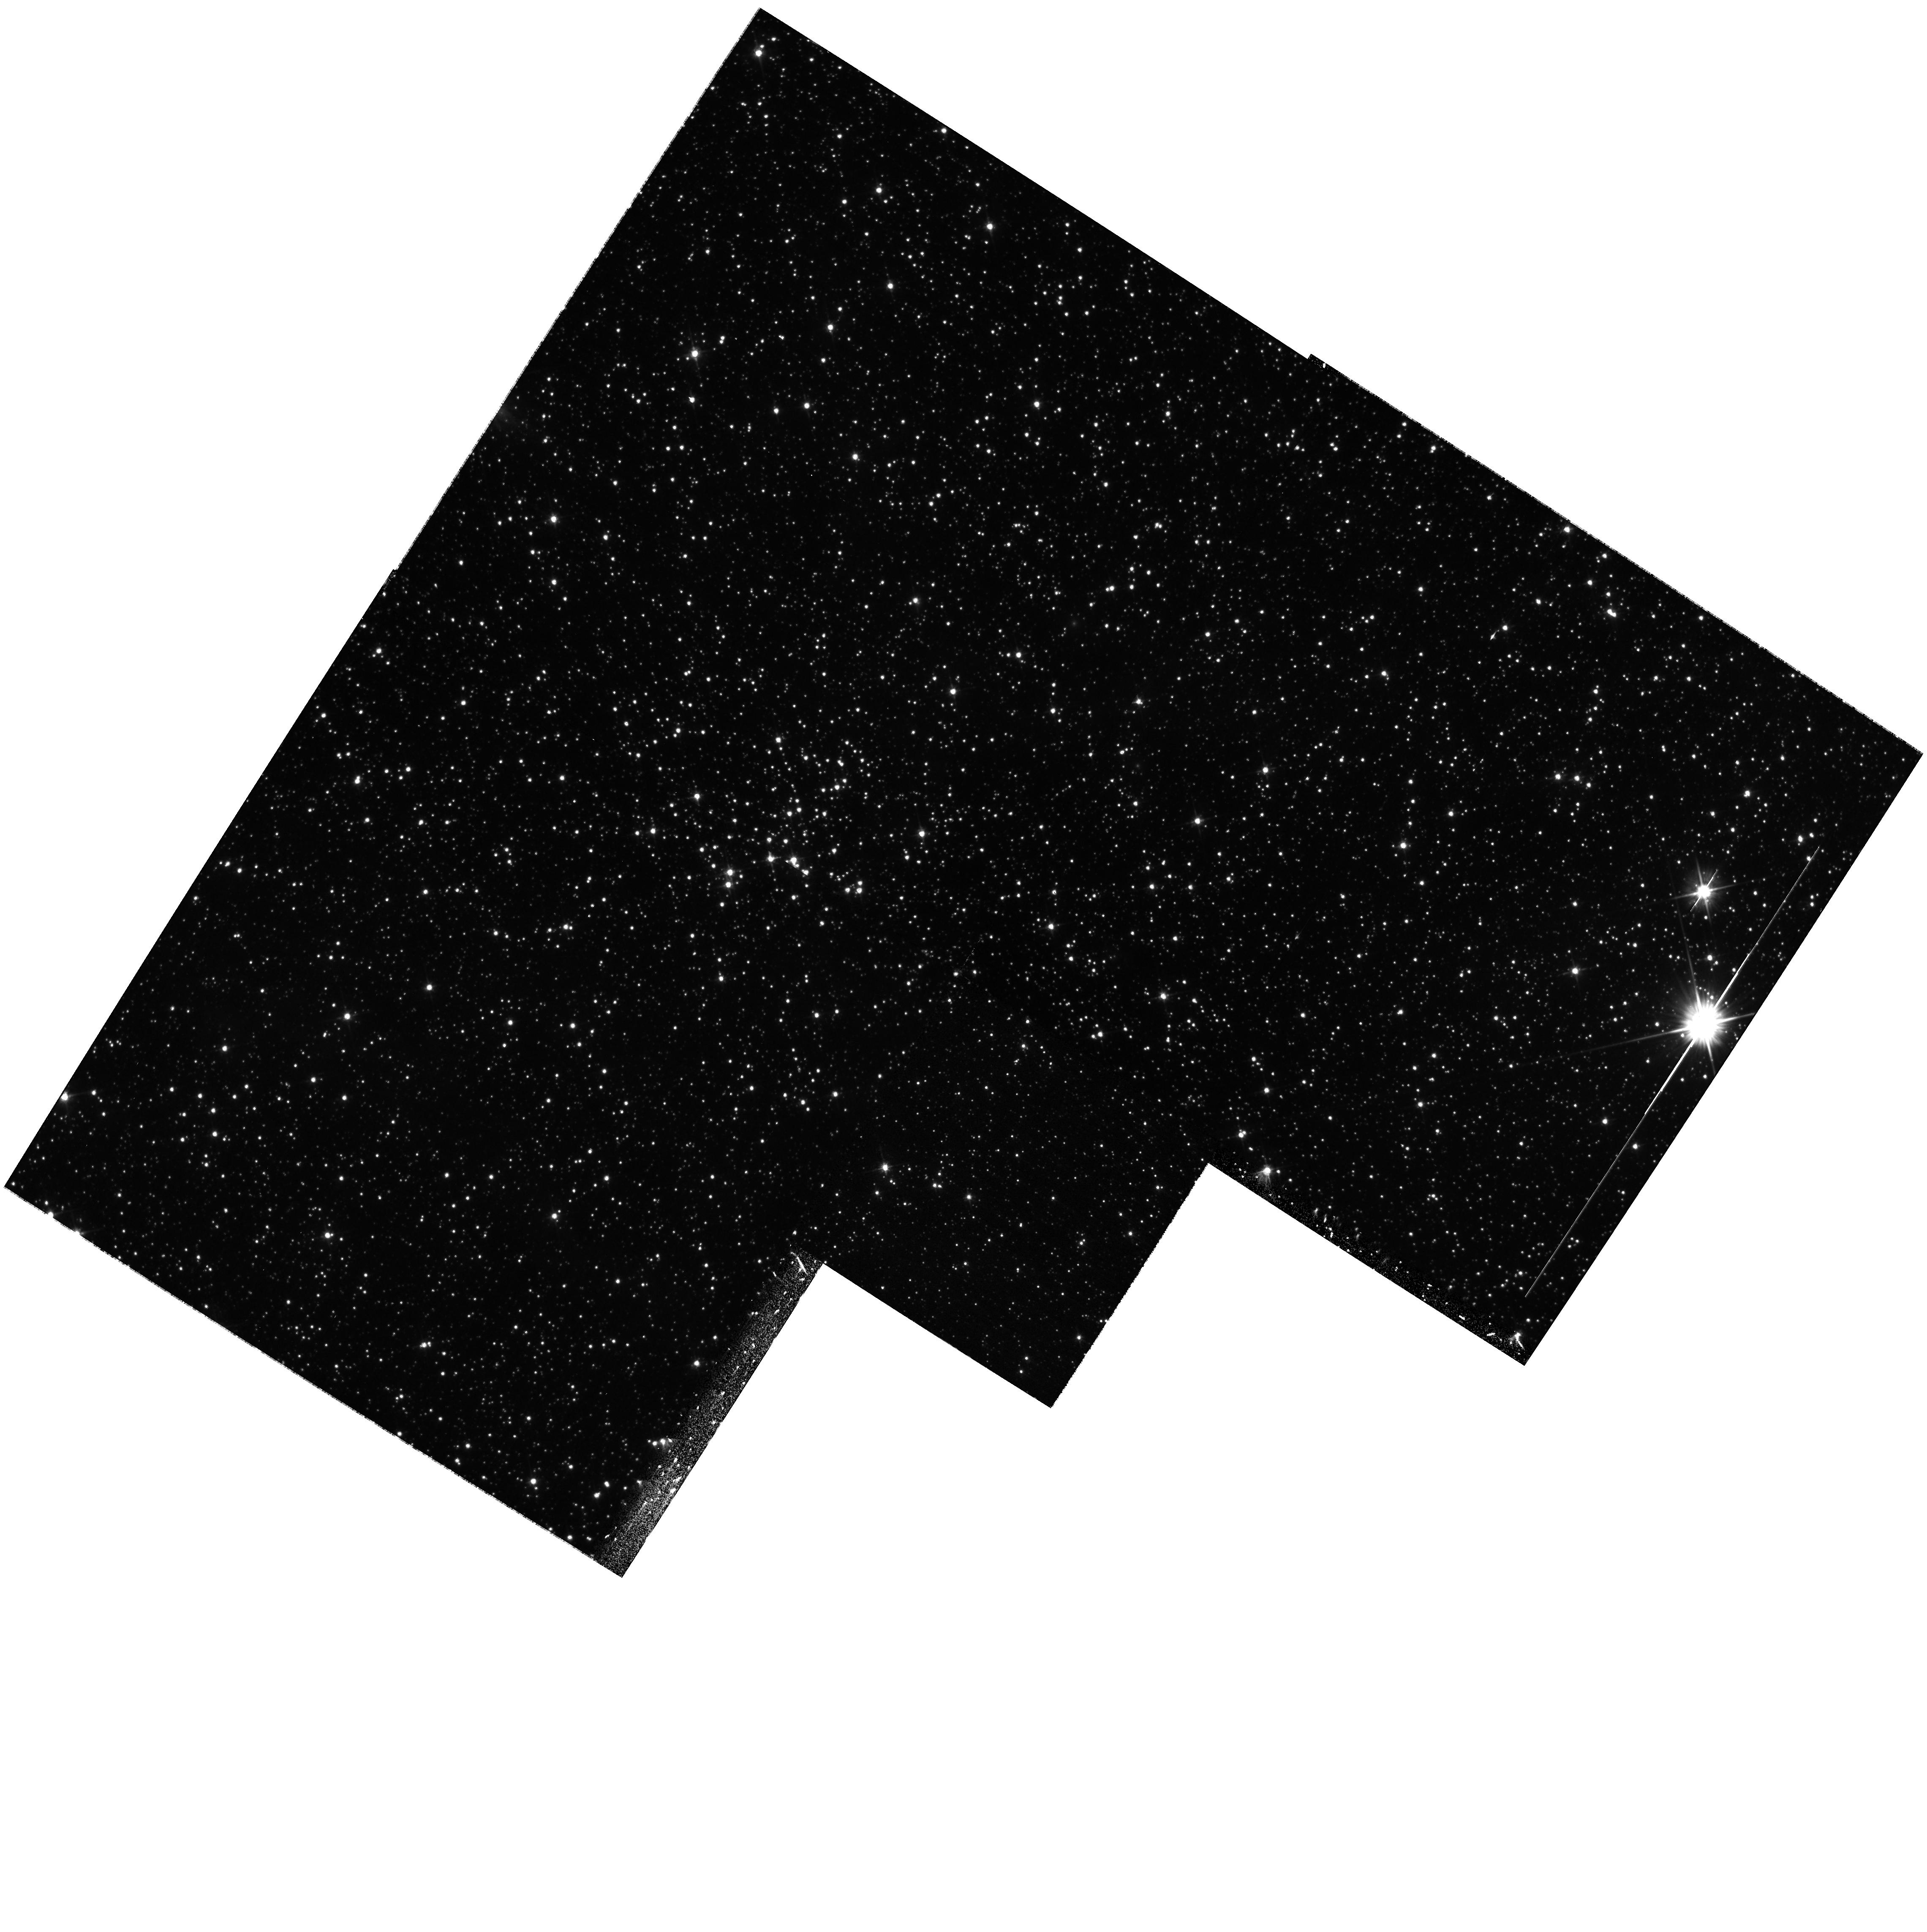
Target: 2004-LMC-976. Instrument: WFPC2/PC. Filter: F555W. Exposure: 17 min. Observation ID: hst_10903_03_wfpc2_pc_f555w_u9px03

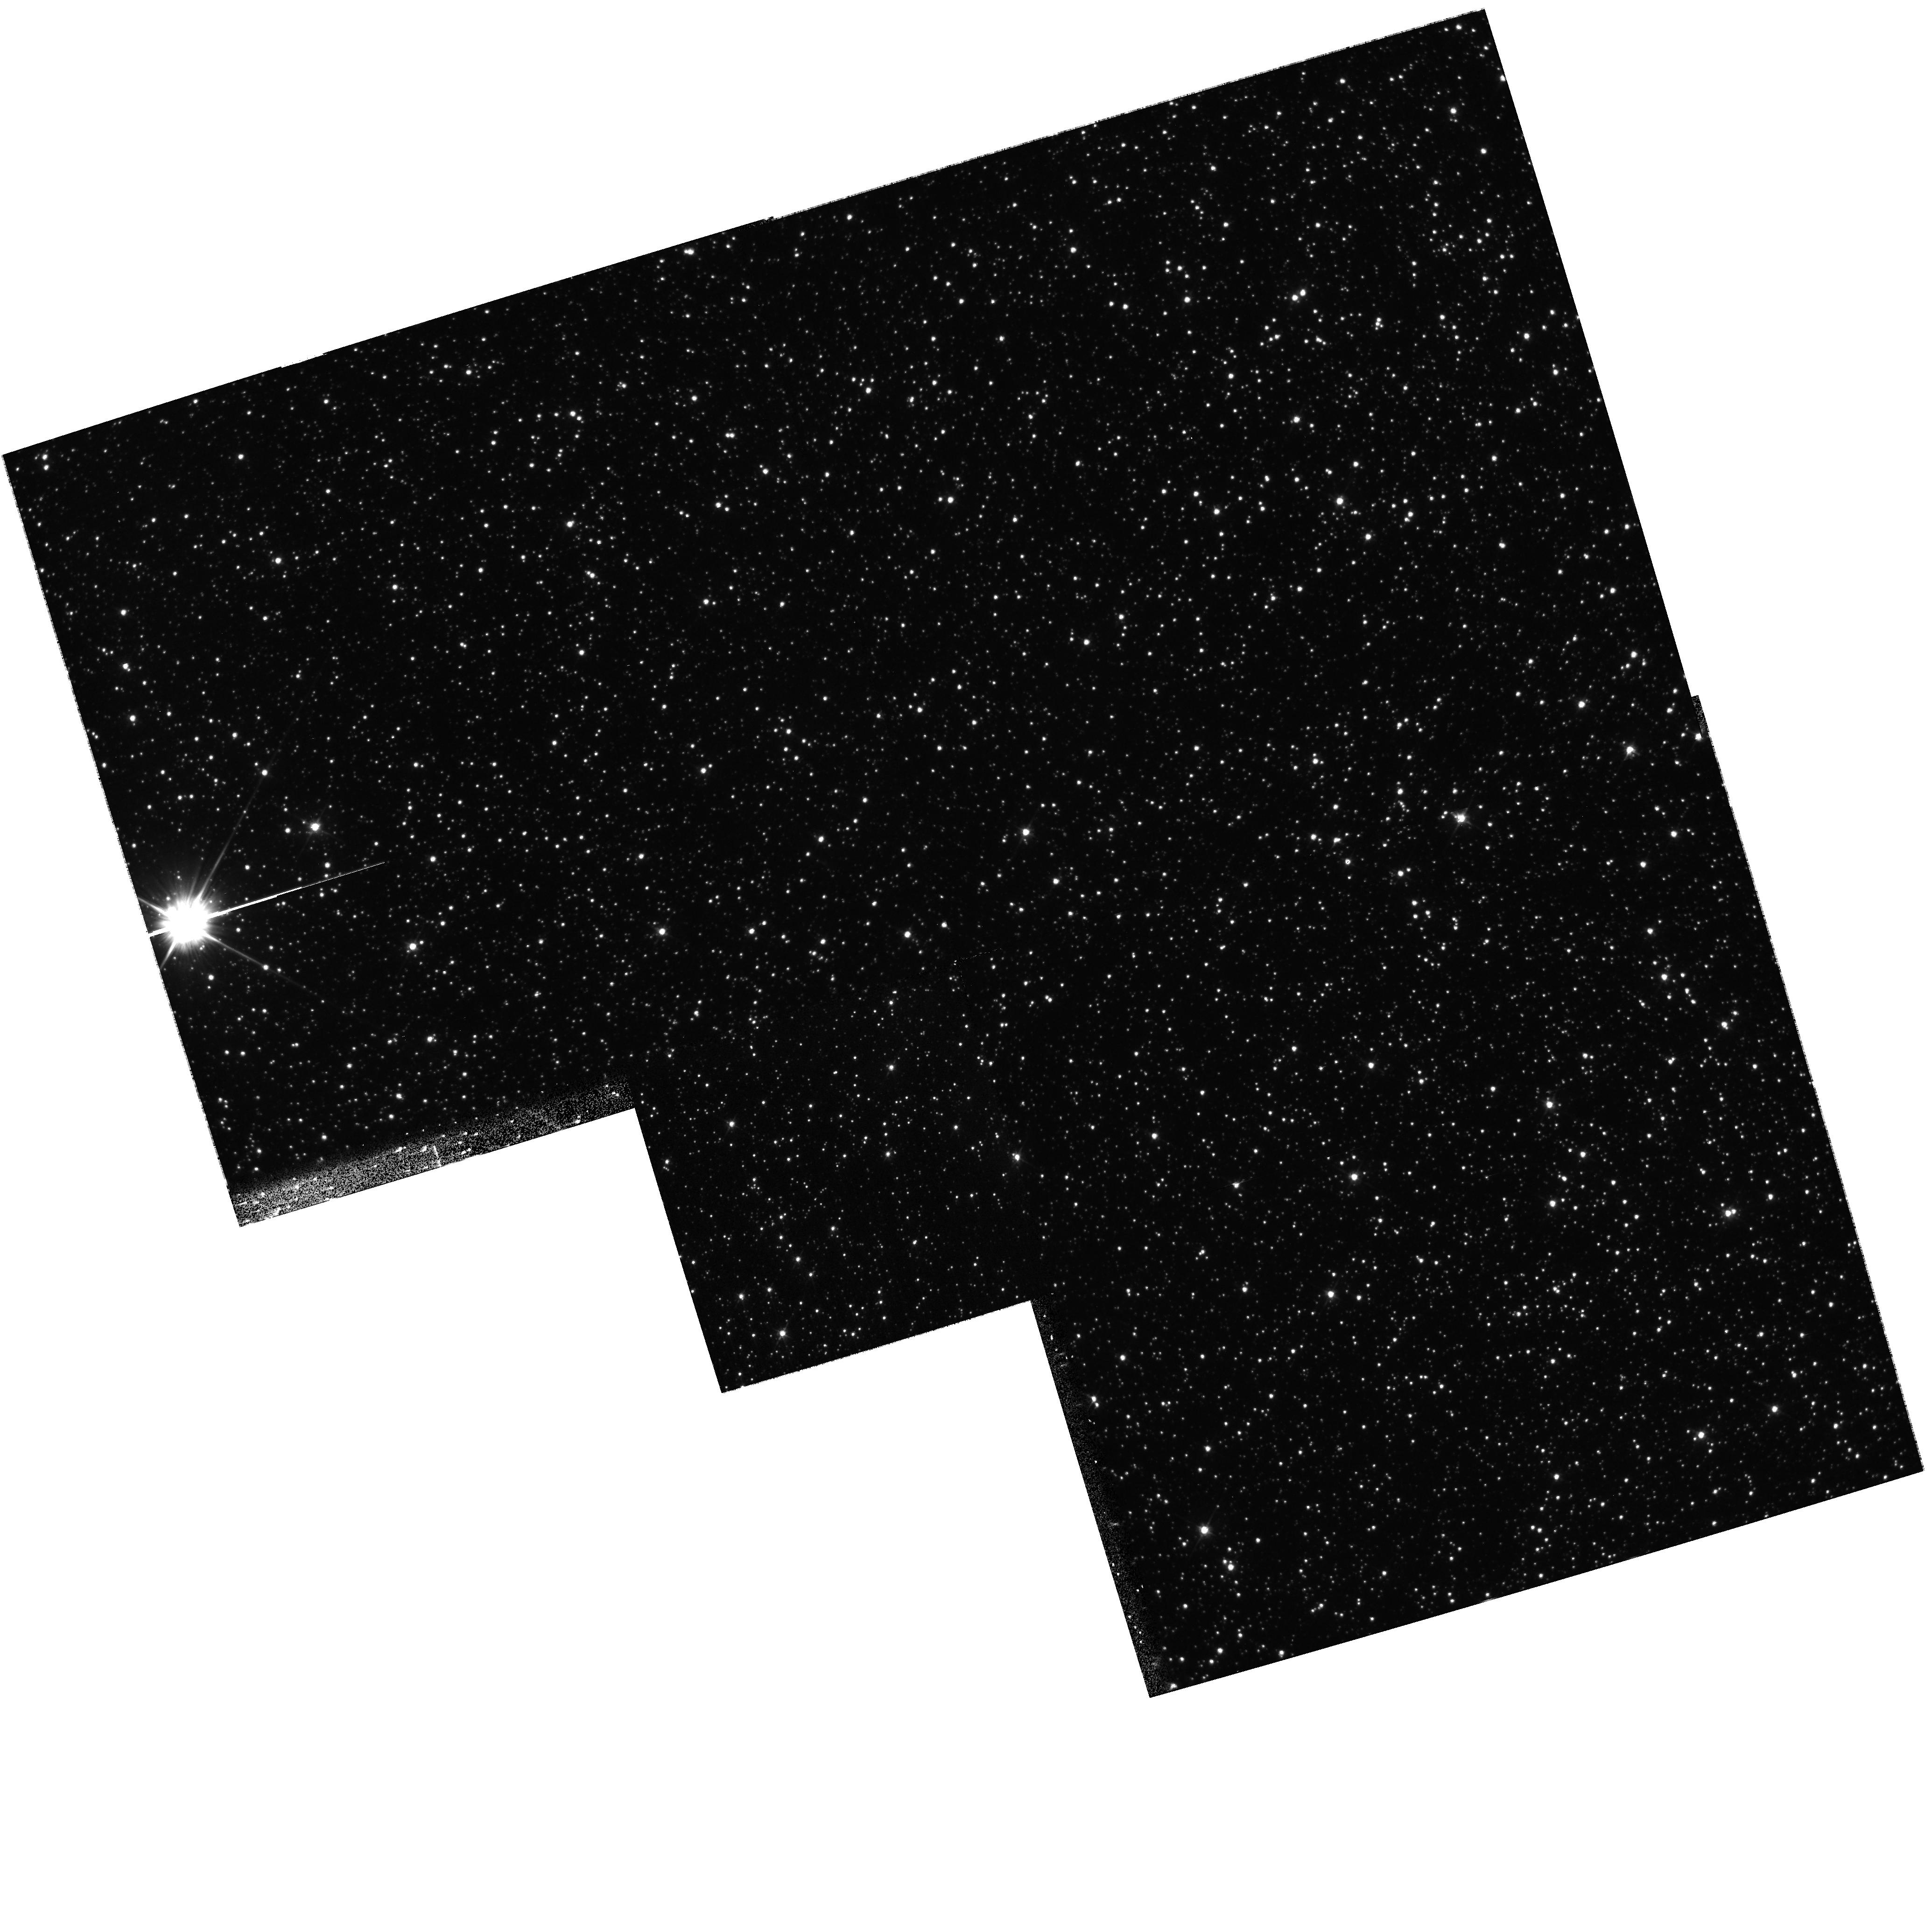
Target: 2005-LMC-250. Instrument: WFPC2/PC. Filter: F555W. Exposure: 17 min. Observation ID: hst_10903_01_wfpc2_pc_f555w_u9px01

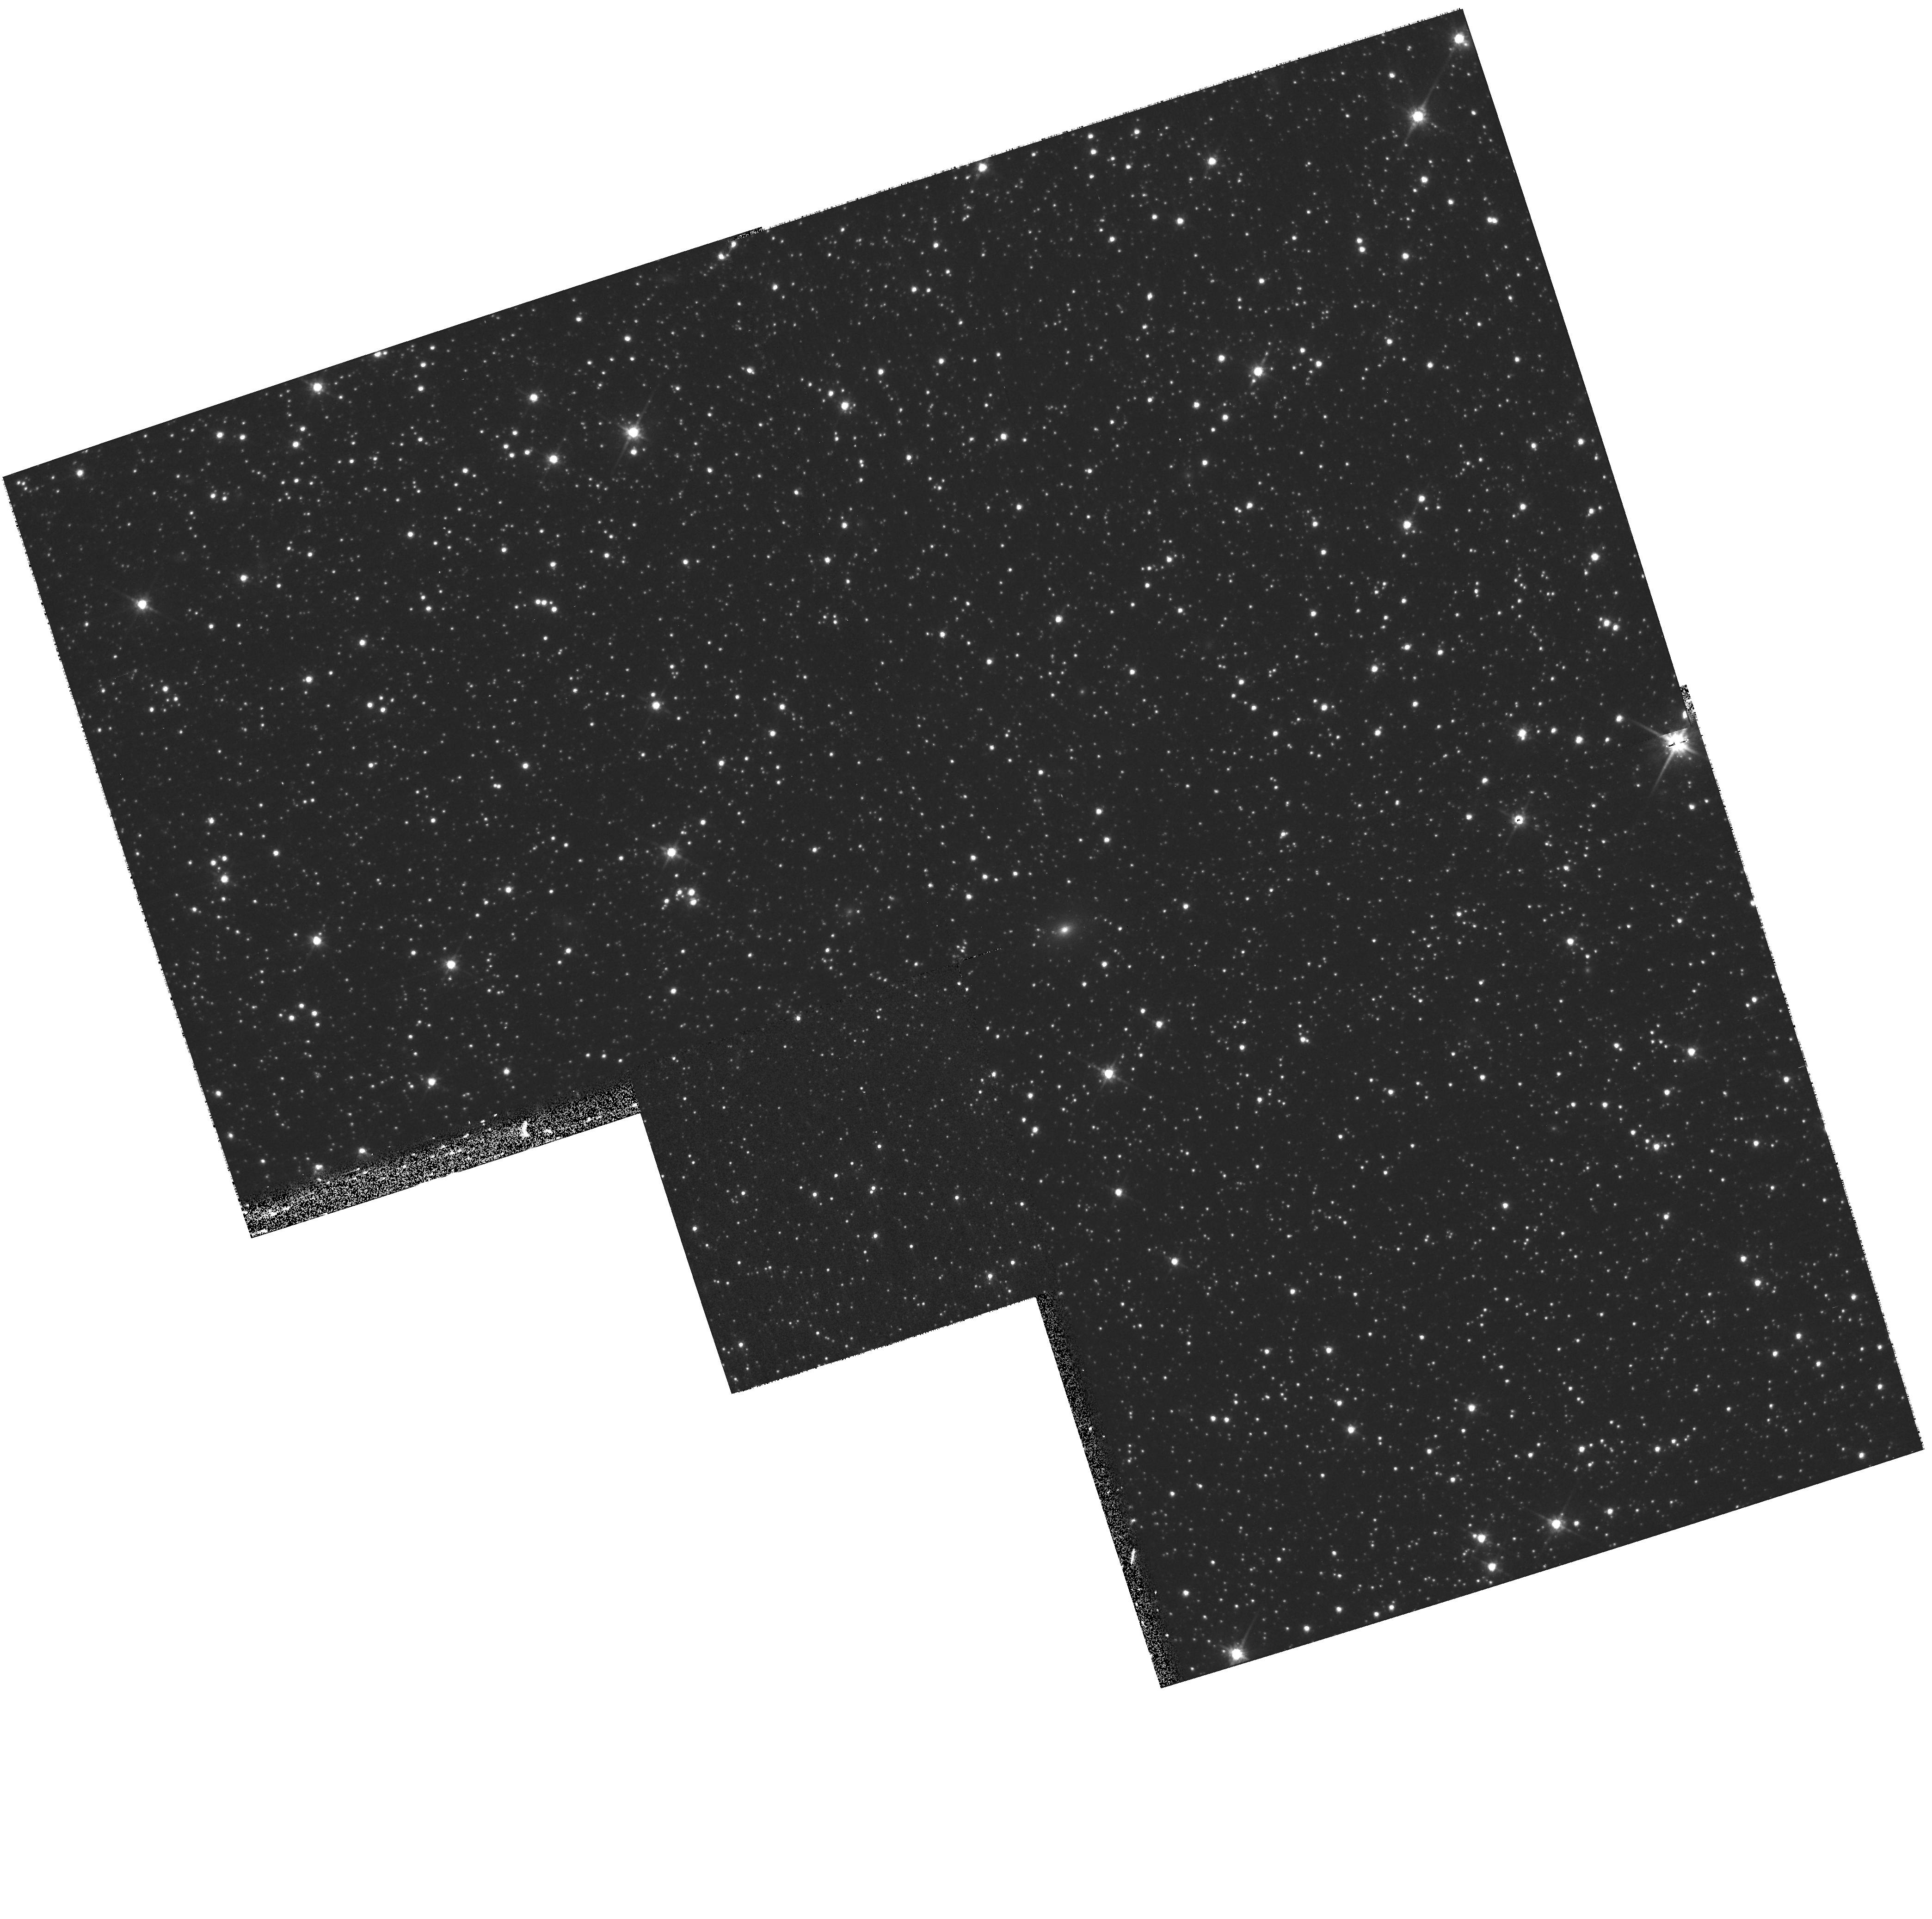
Target: 2004-LMC-958. Instrument: WFPC2/PC. Filter: F814W. Exposure: 17 min. Observation ID: hst_10903_02_wfpc2_pc_f814w_u9px02

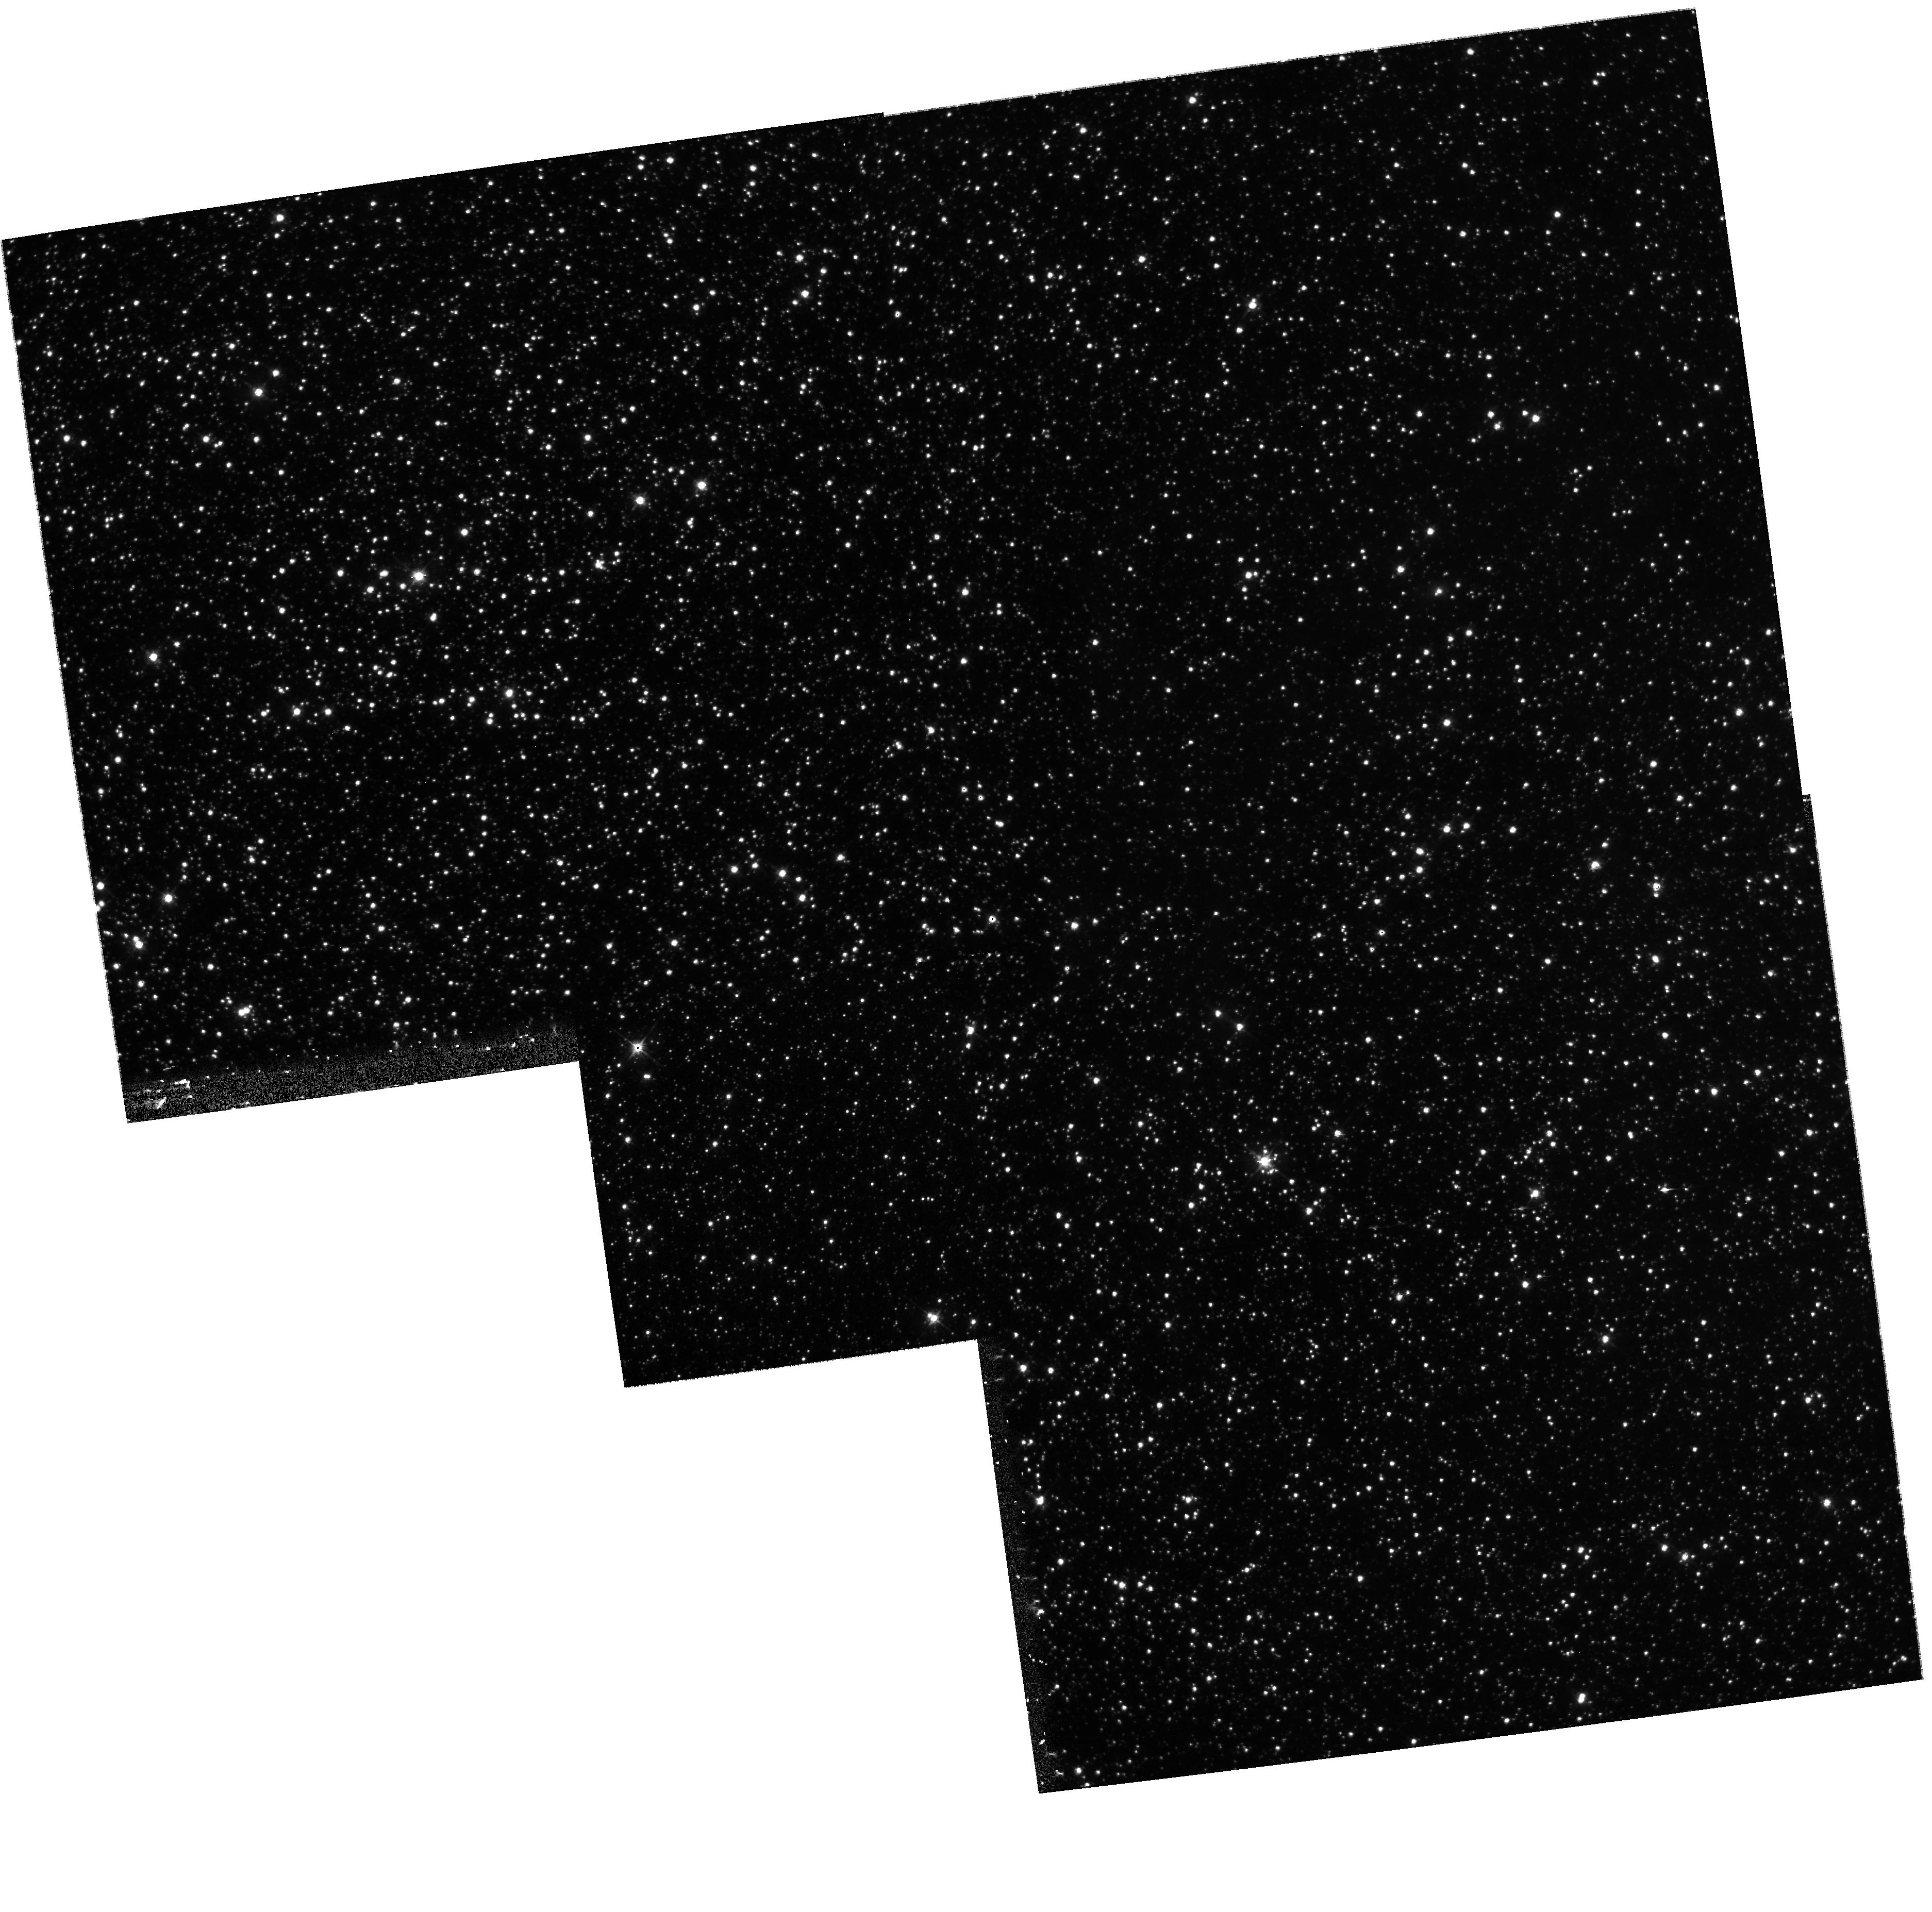
Target: 2003-LMC-219. Instrument: WFPC2/PC. Filter: F555W. Exposure: 17 min. Observation ID: hst_10903_09_wfpc2_pc_f555w_u9px09

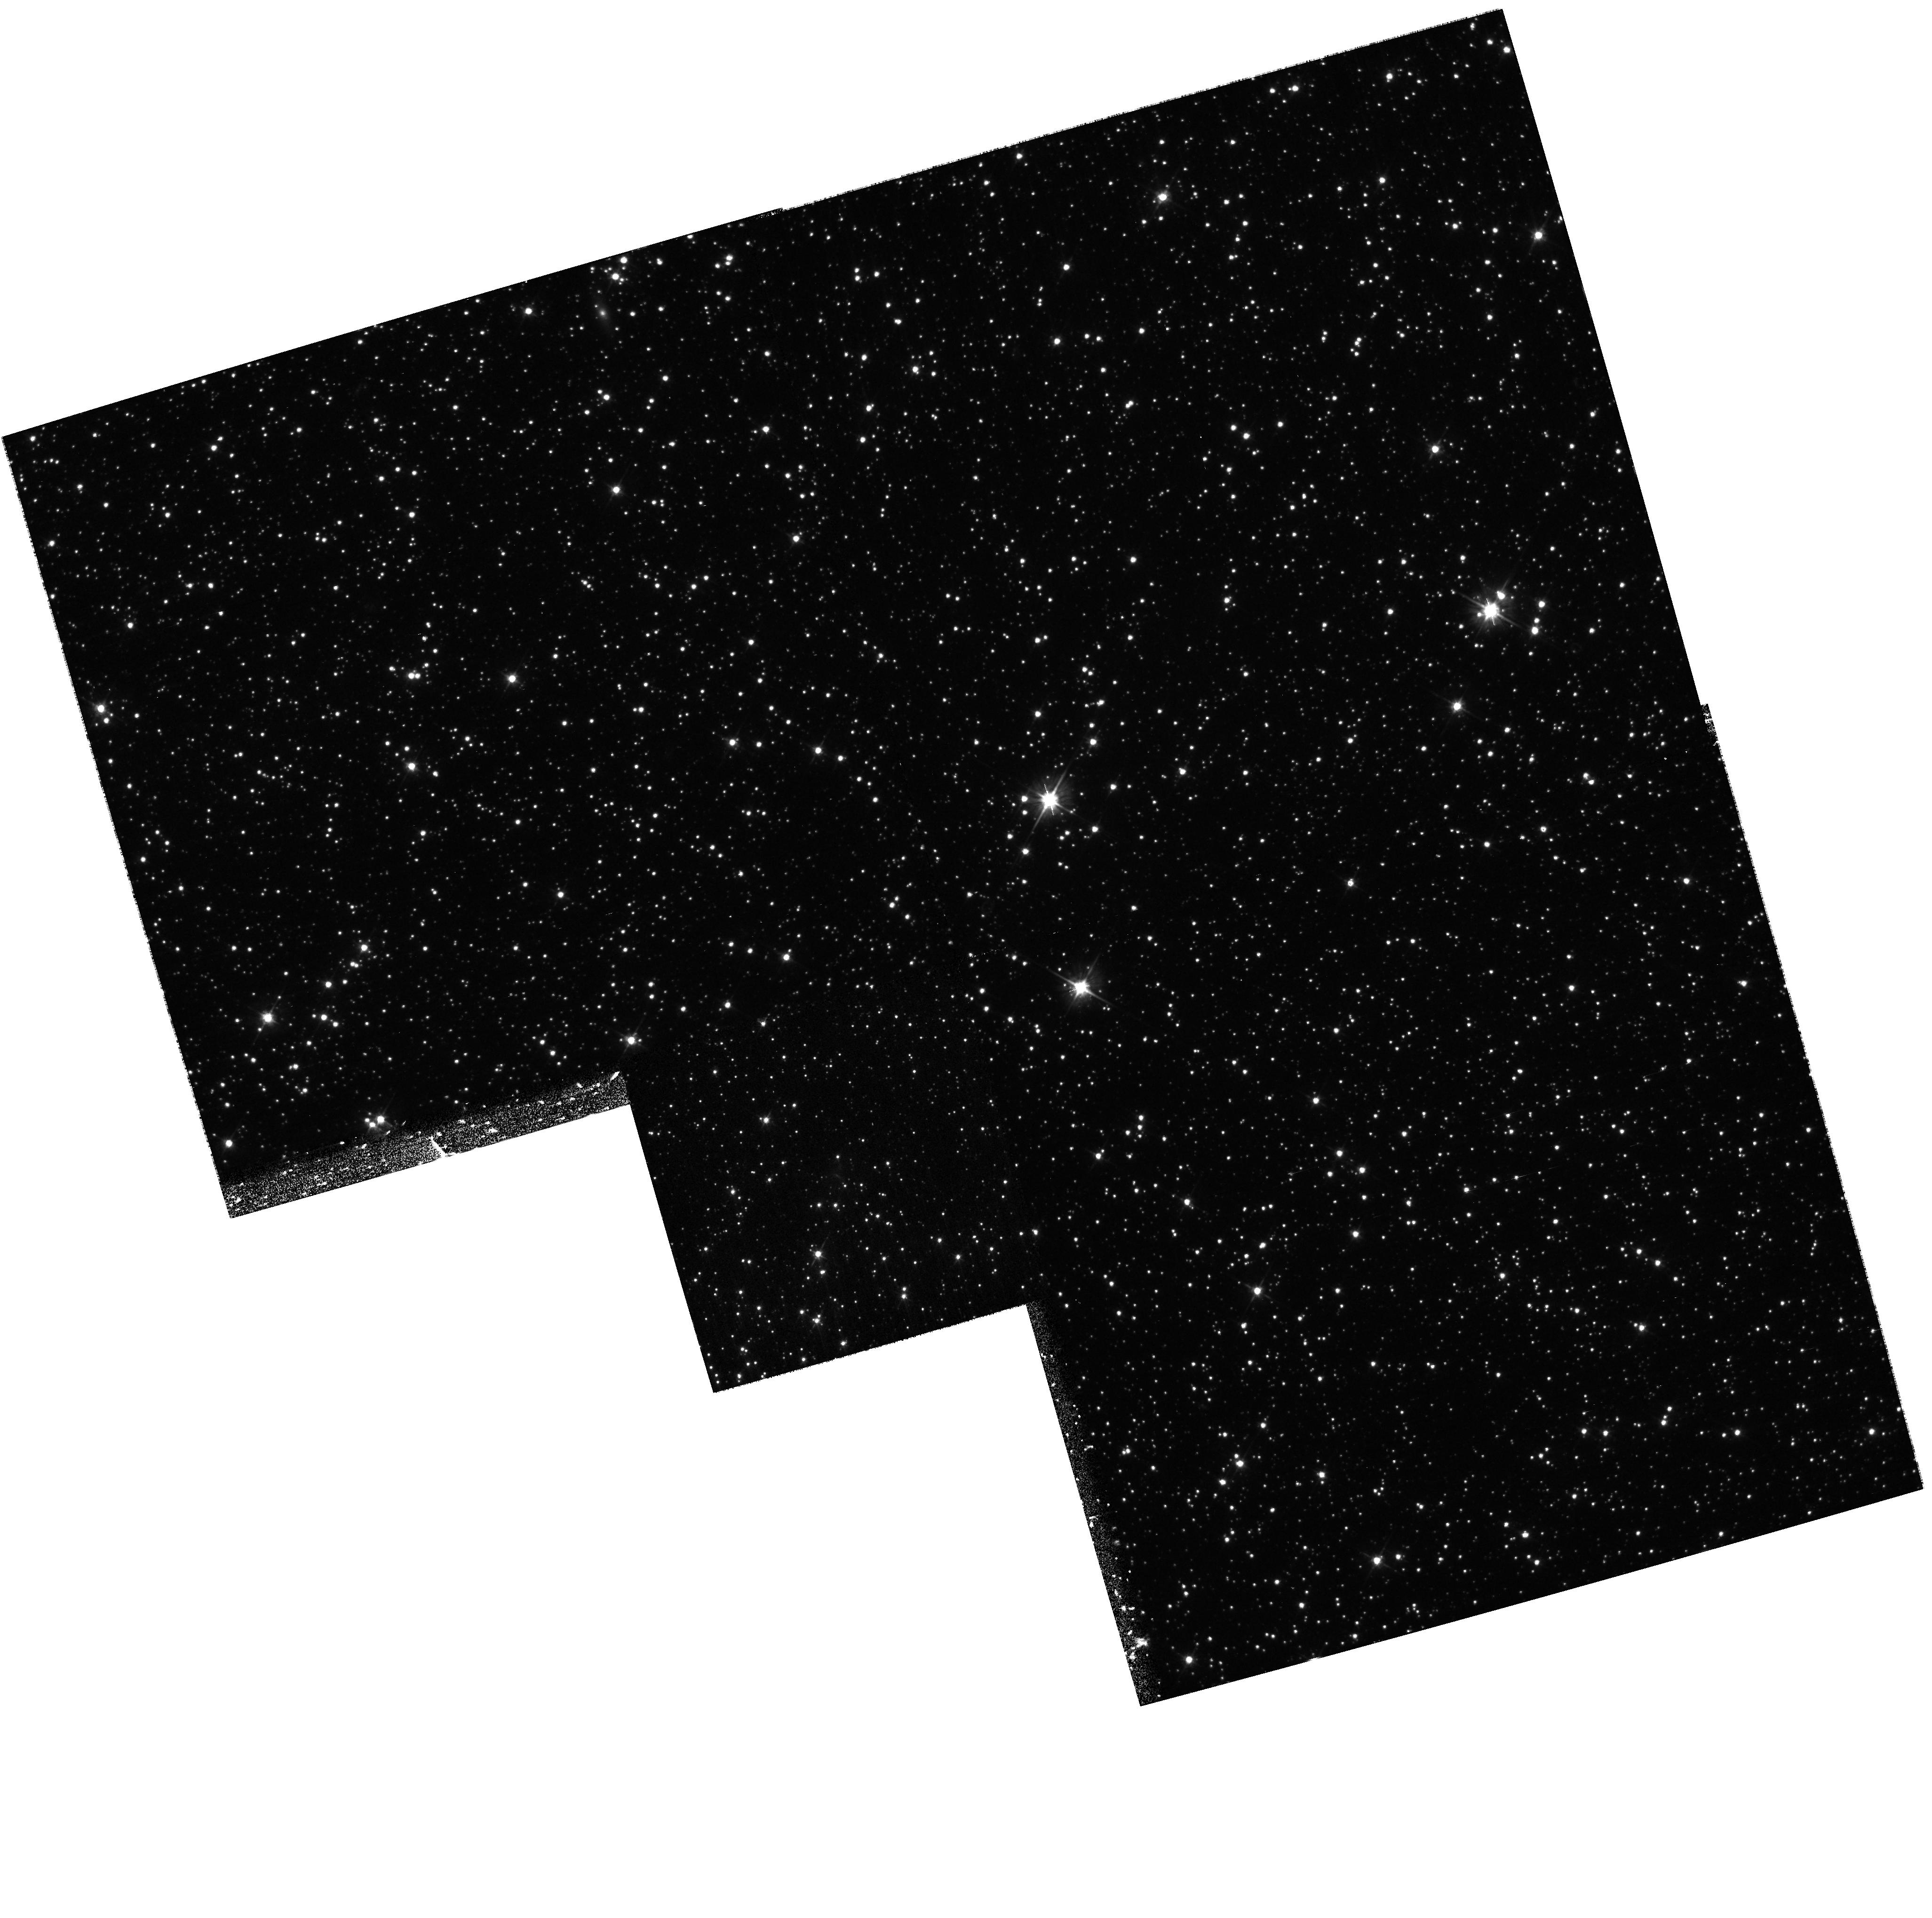
Target: 2002-LMC-026. Instrument: WFPC2/PC. Filter: F555W. Exposure: 17 min. Observation ID: hst_10903_04_wfpc2_pc_f555w_u9px04

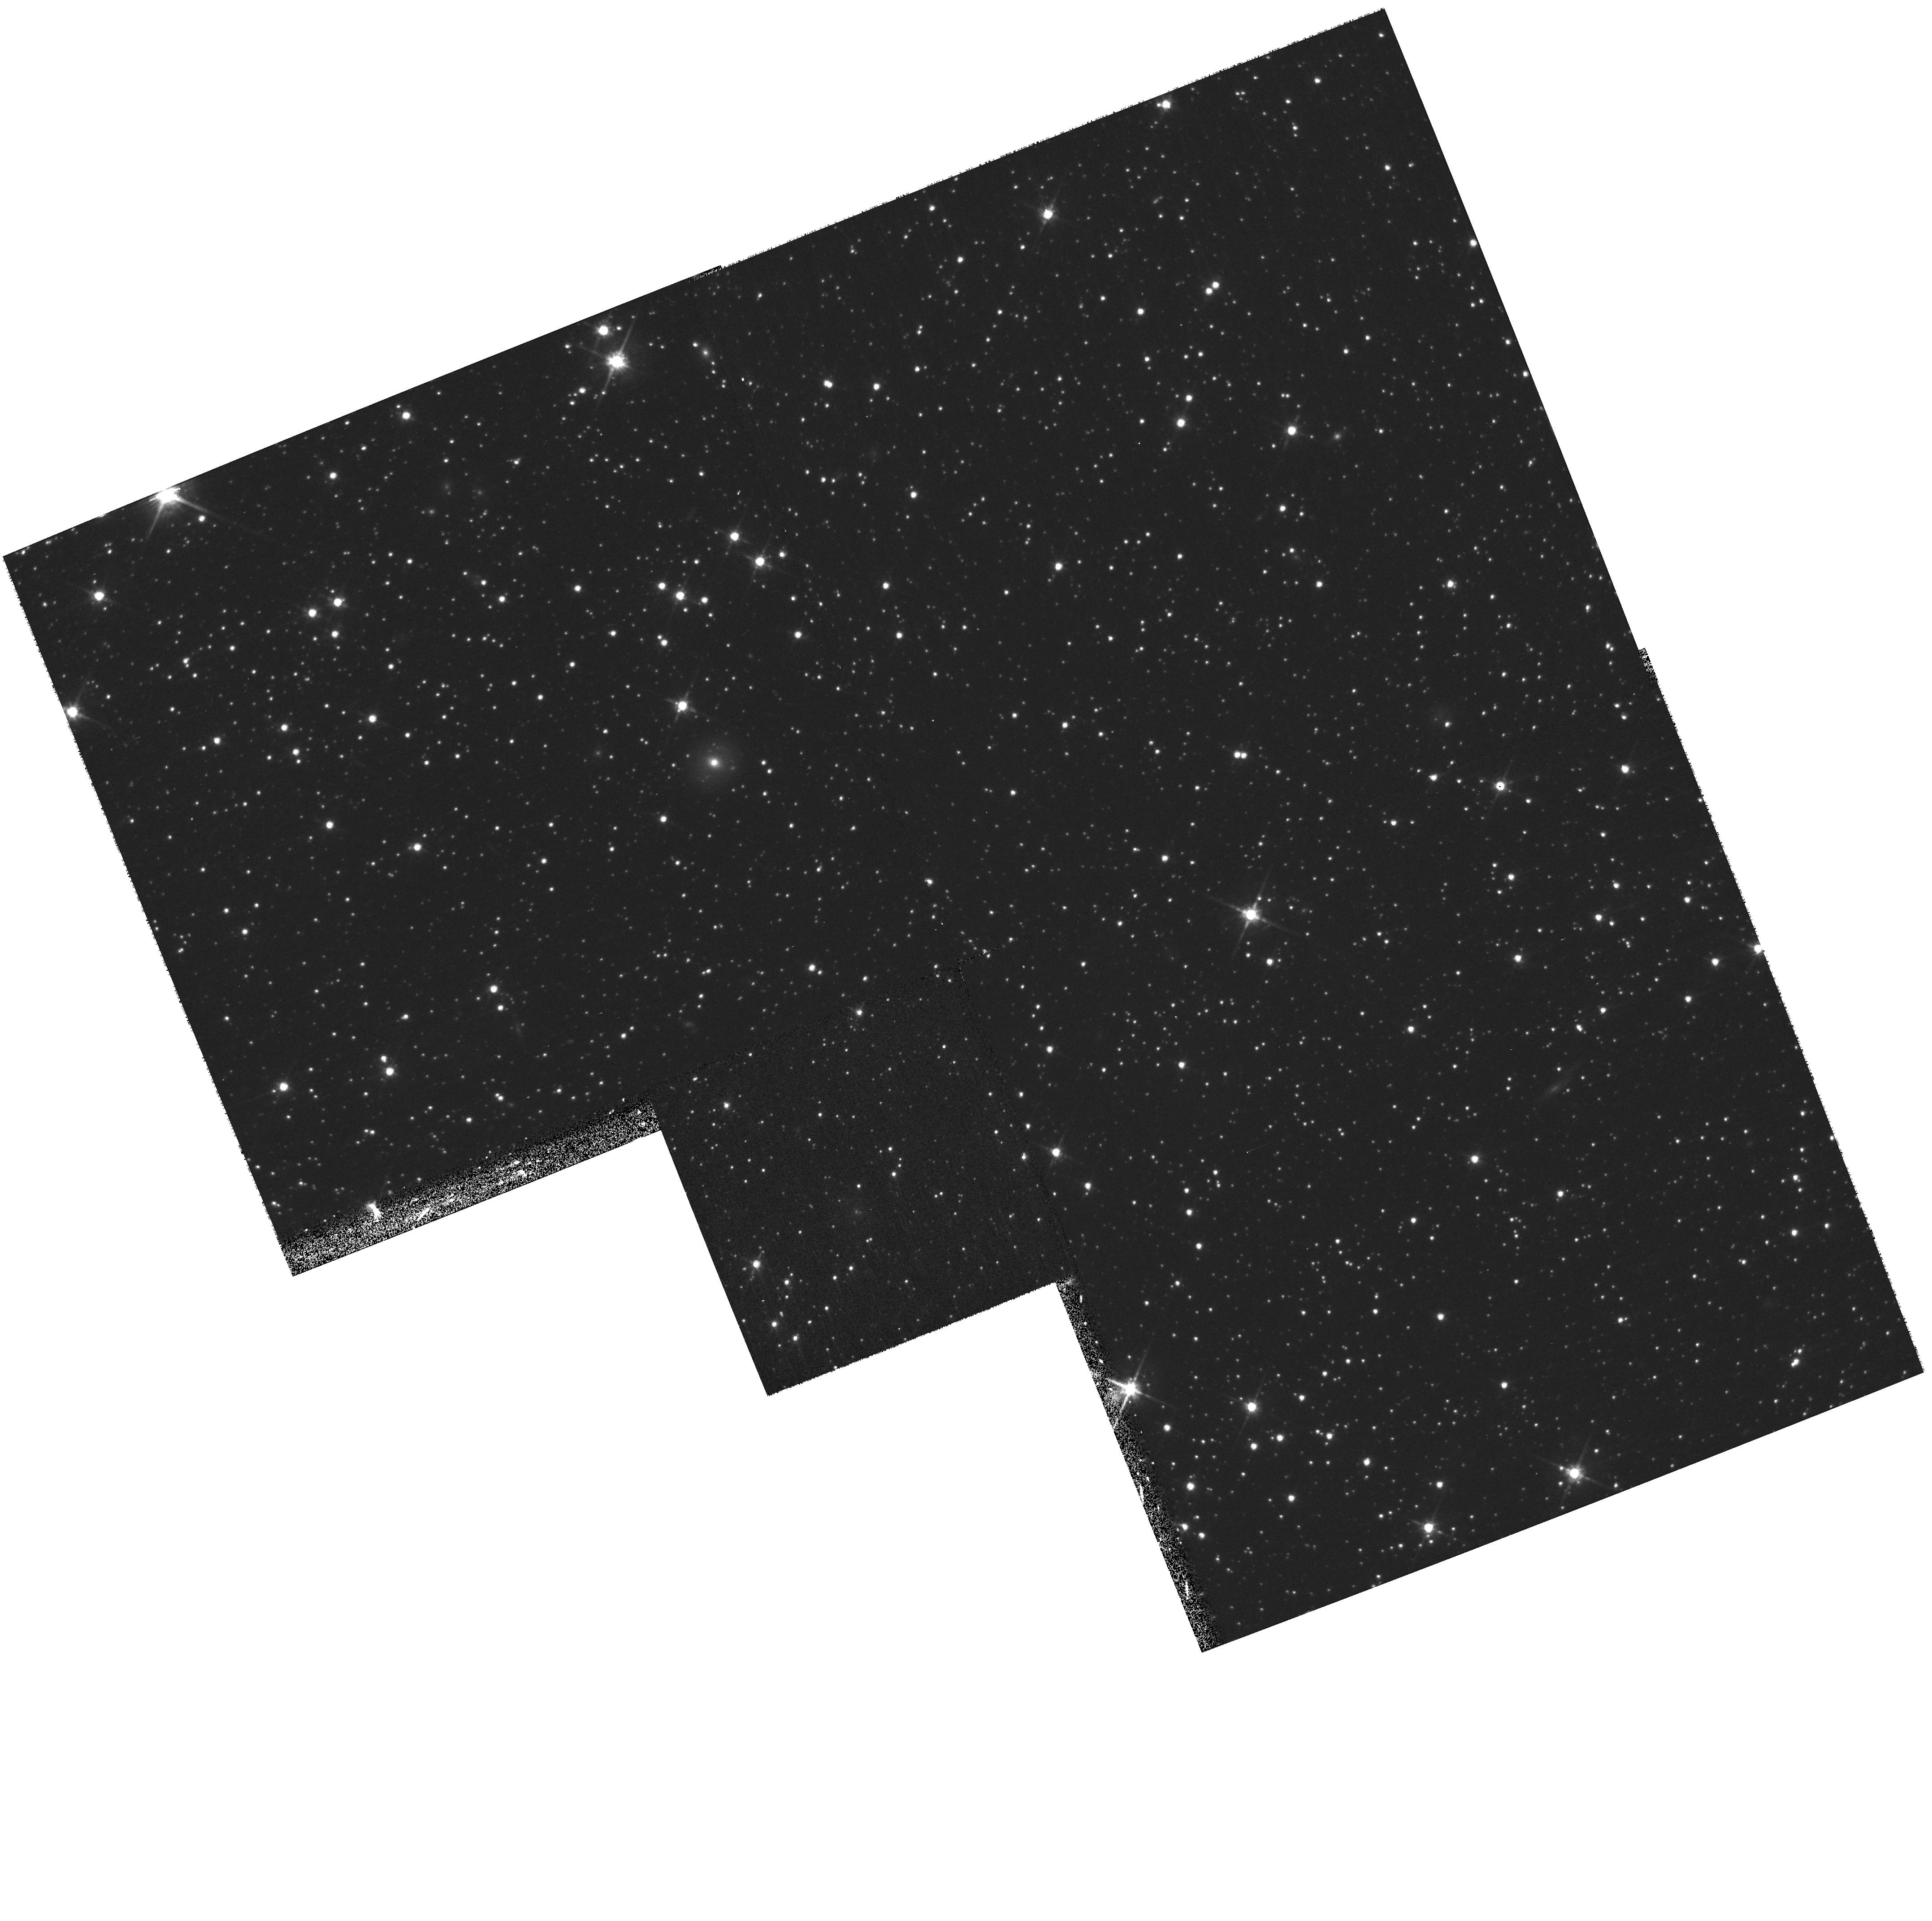
Target: 2002-LMC-075. Instrument: WFPC2/PC. Filter: F814W. Exposure: 17 min. Observation ID: hst_10903_07_wfpc2_pc_f814w_u9px07

Resolving the LMC Microlensing Puzzle: Where are the Lensing Objects? (PI: Rest, Armin)

We are requesting 12 HST orbits to continue to investigate the nature of the population that gives rise to the microlensing seen towards the LMC. This proposal builds on the cycle 14 HST program (10583) and will complement the study with 12 yet-to-be discovered microlensing candidates from Fall 2006. Our SuperMacho project is an ongoing ground-based survey on the CTIO 4m that has demonstrated the ability to detect LMC microlensing events via frame subtraction. The combination of high angular resolution and photometric accuracy with HST will allow us to 1) confrim that the detected flux excursions arise from LMC stars, rather than background supernovae or AGN, and 2) obtain reliable baseline flux measurements for the objects in their unlensed state. This latter measurement in important in determining the microlensing optical depth towards the LMC.